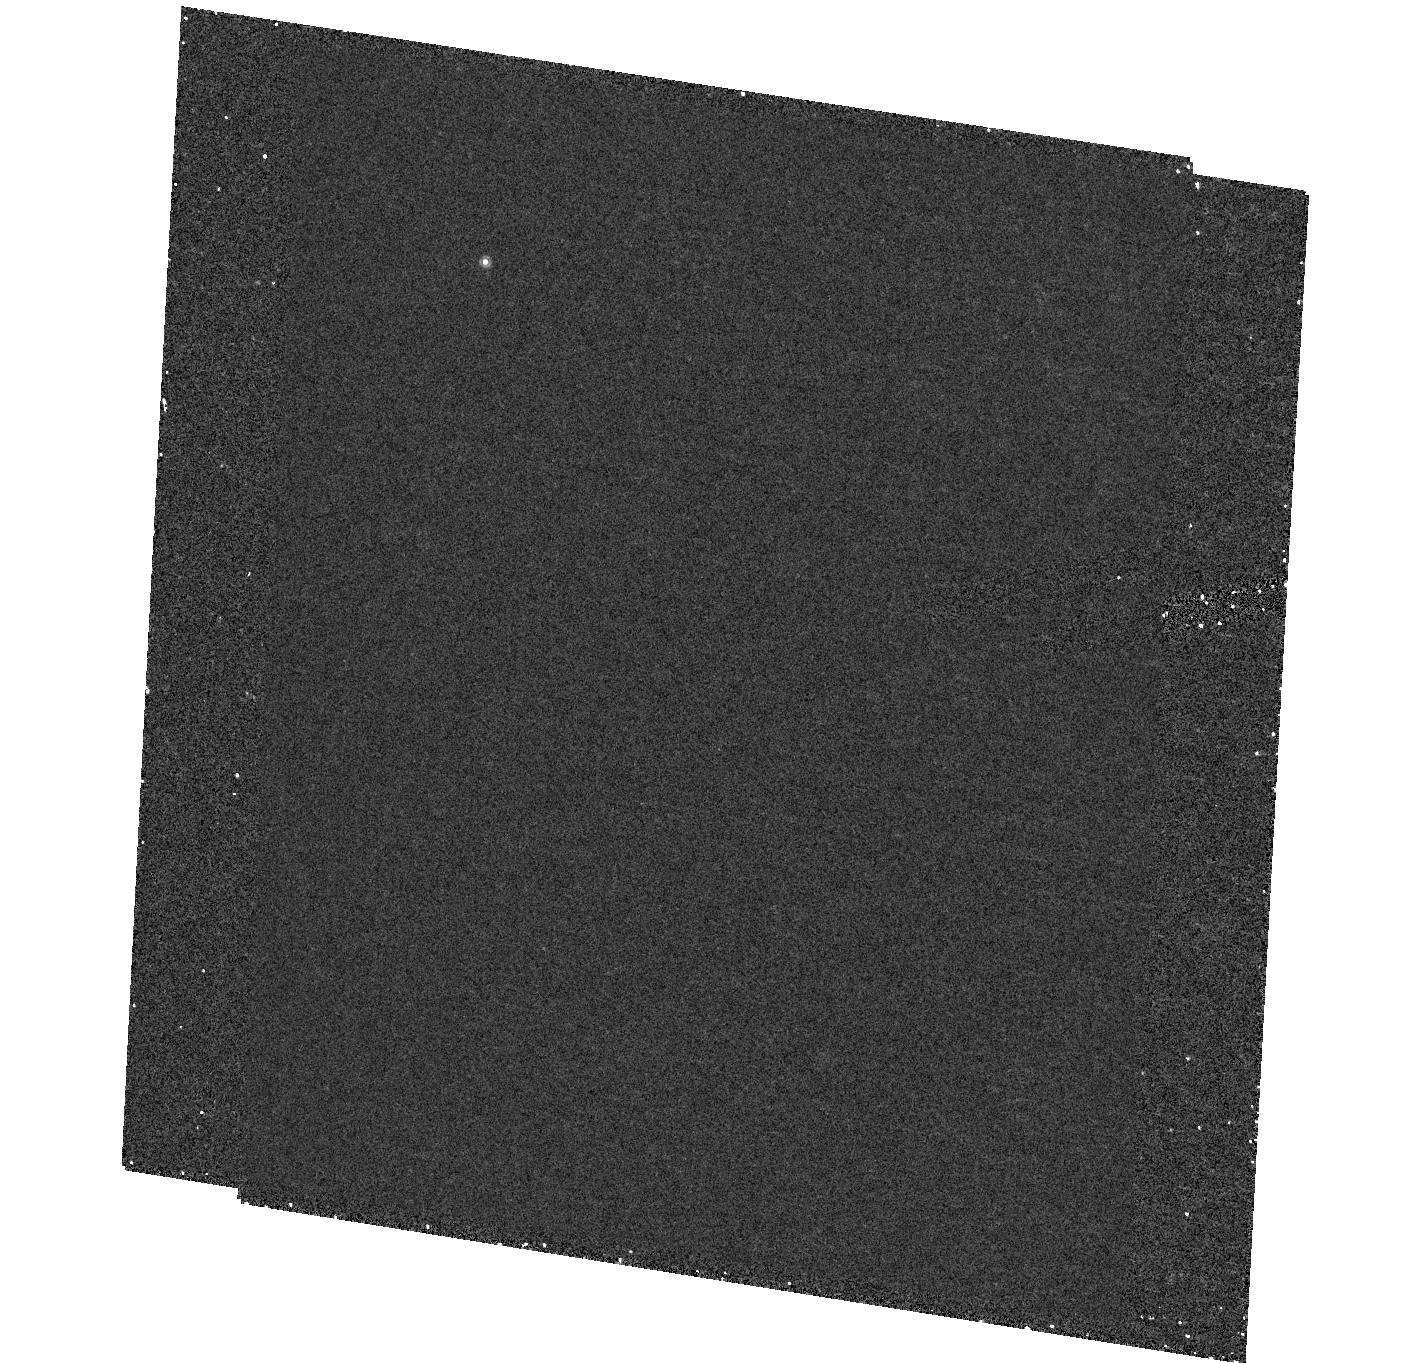
Target: field at RA 327.627°, Dec -5.705°. Instrument: ACS/HRC. Filter: F892N. Exposure: 27 min. Observation ID: hst_9895_17_acs_hrc_f892n_j8n217

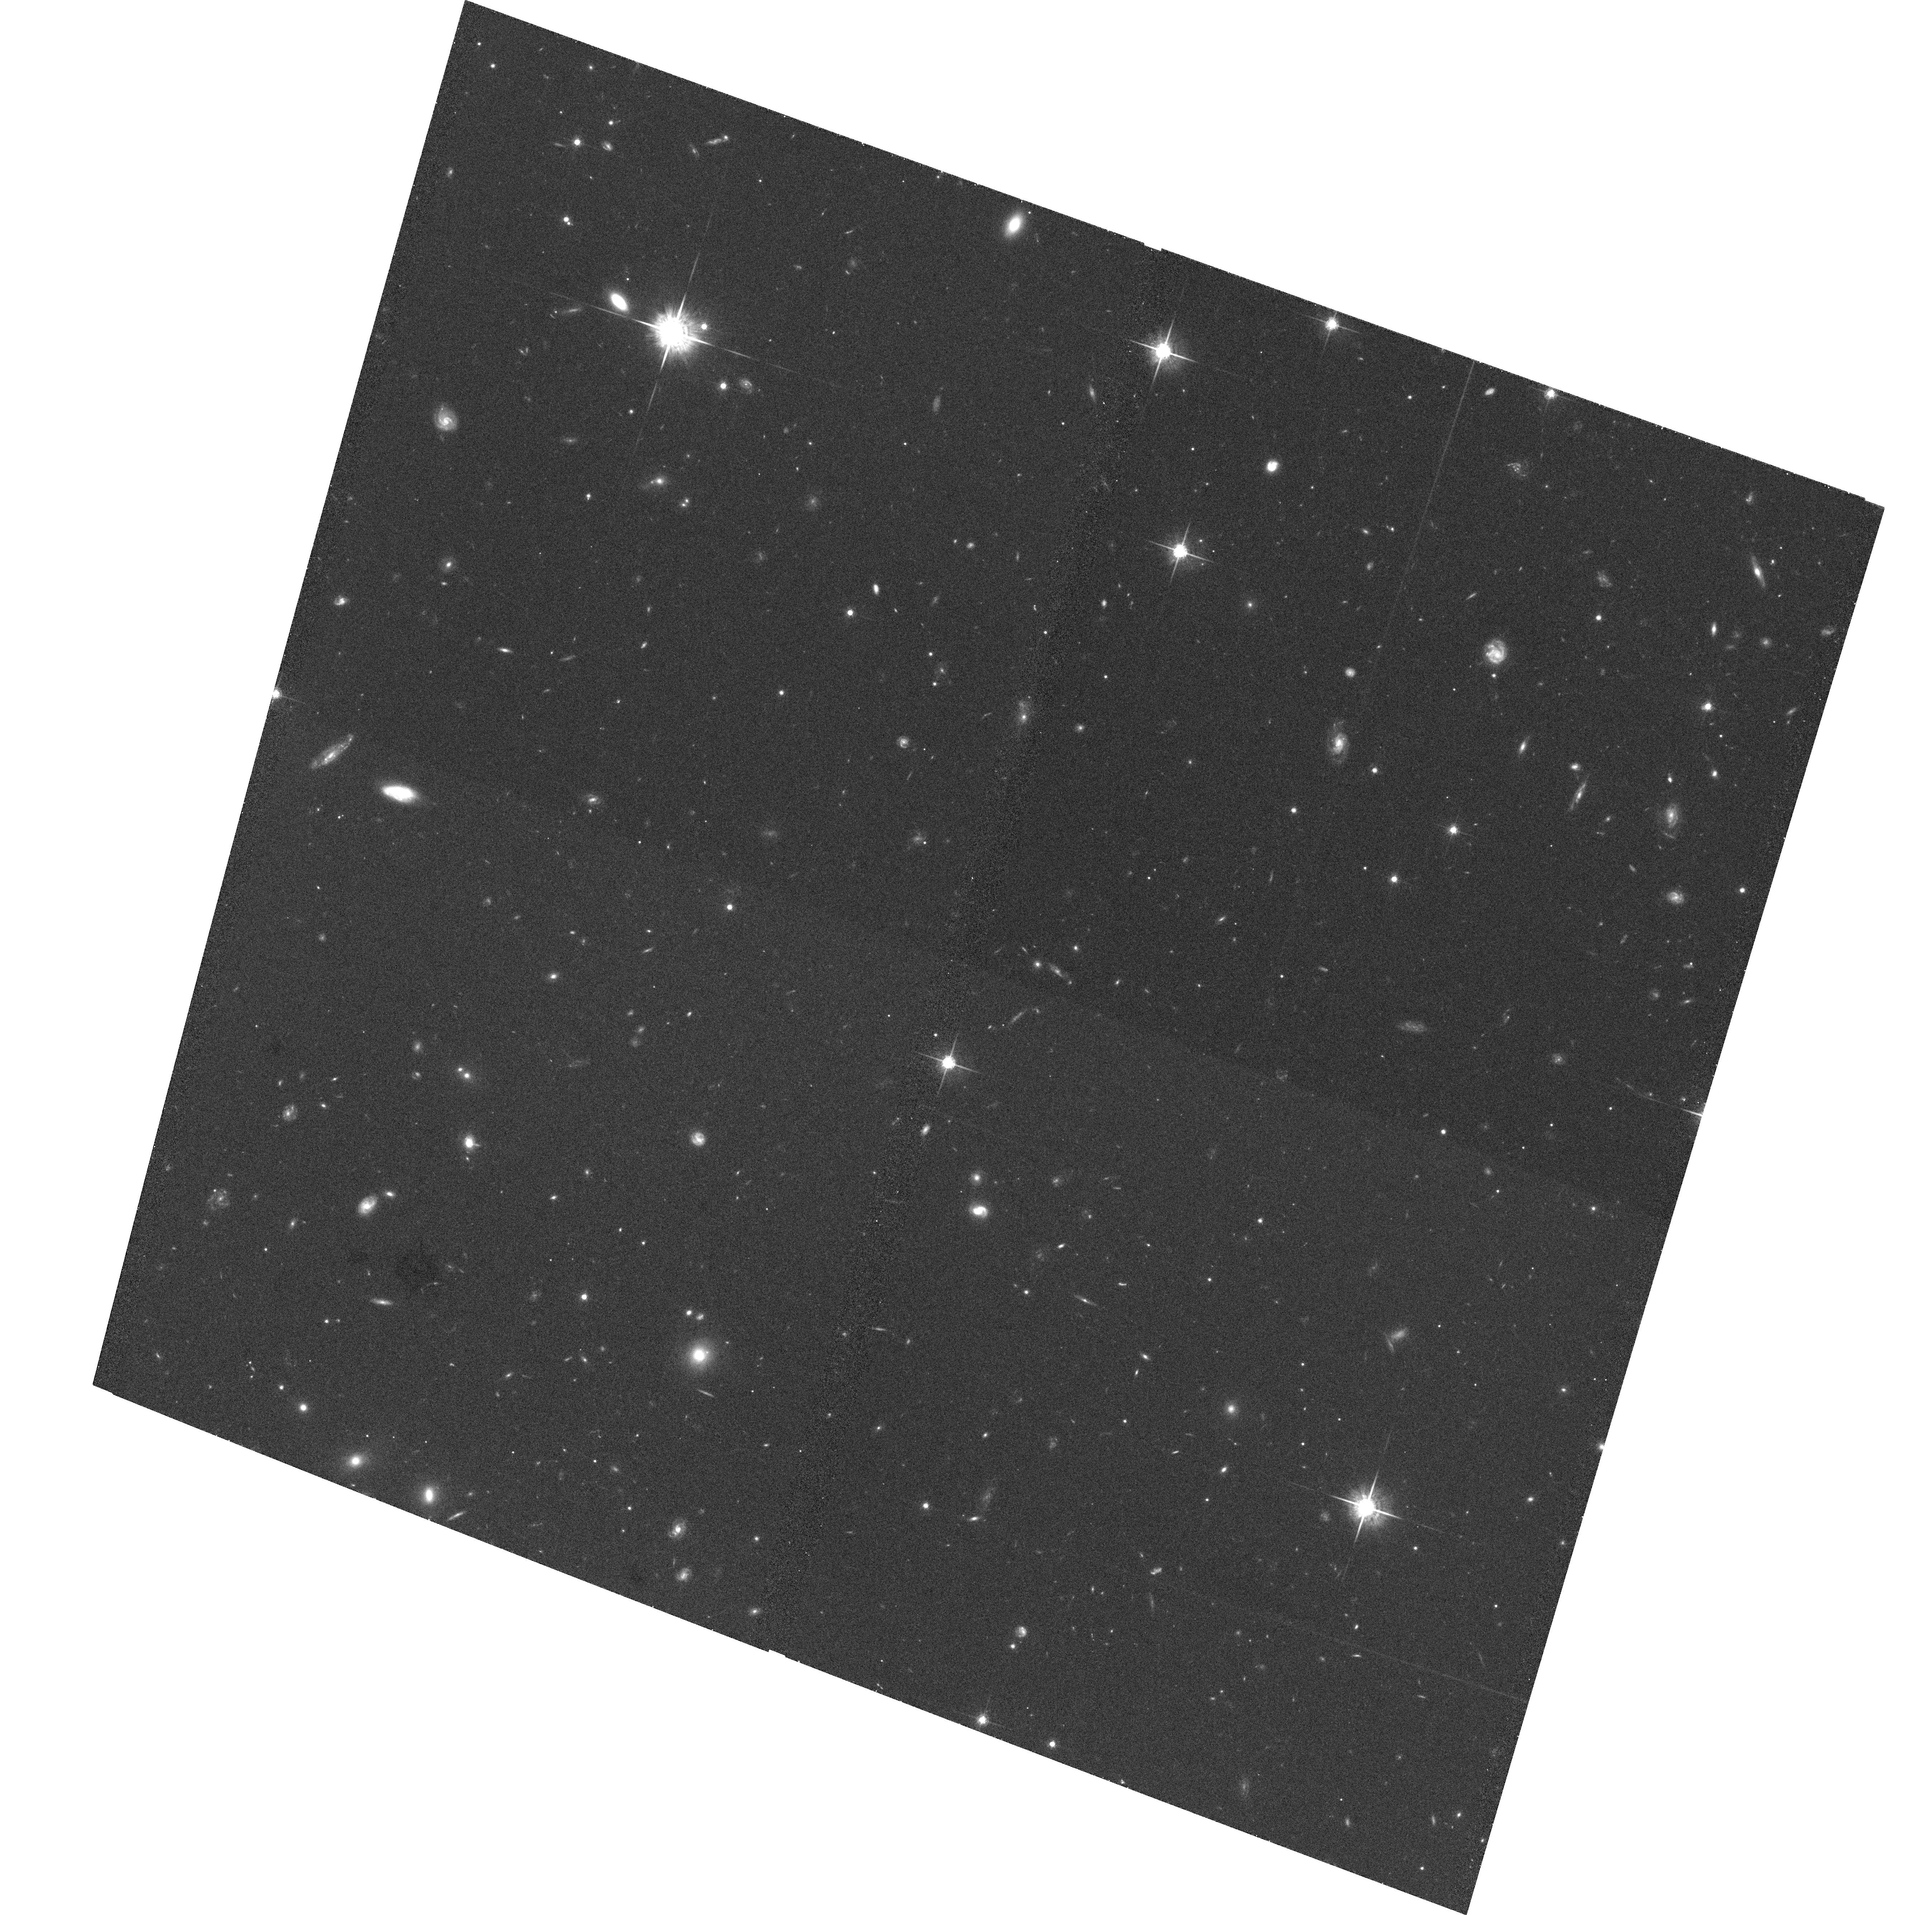
Target: GAL-CLUS-215052-054026. Instrument: ACS/WFC. Filter: F775W. Exposure: 34 min. Observation ID: hst_9895_20_acs_wfc_f775w_j8n220

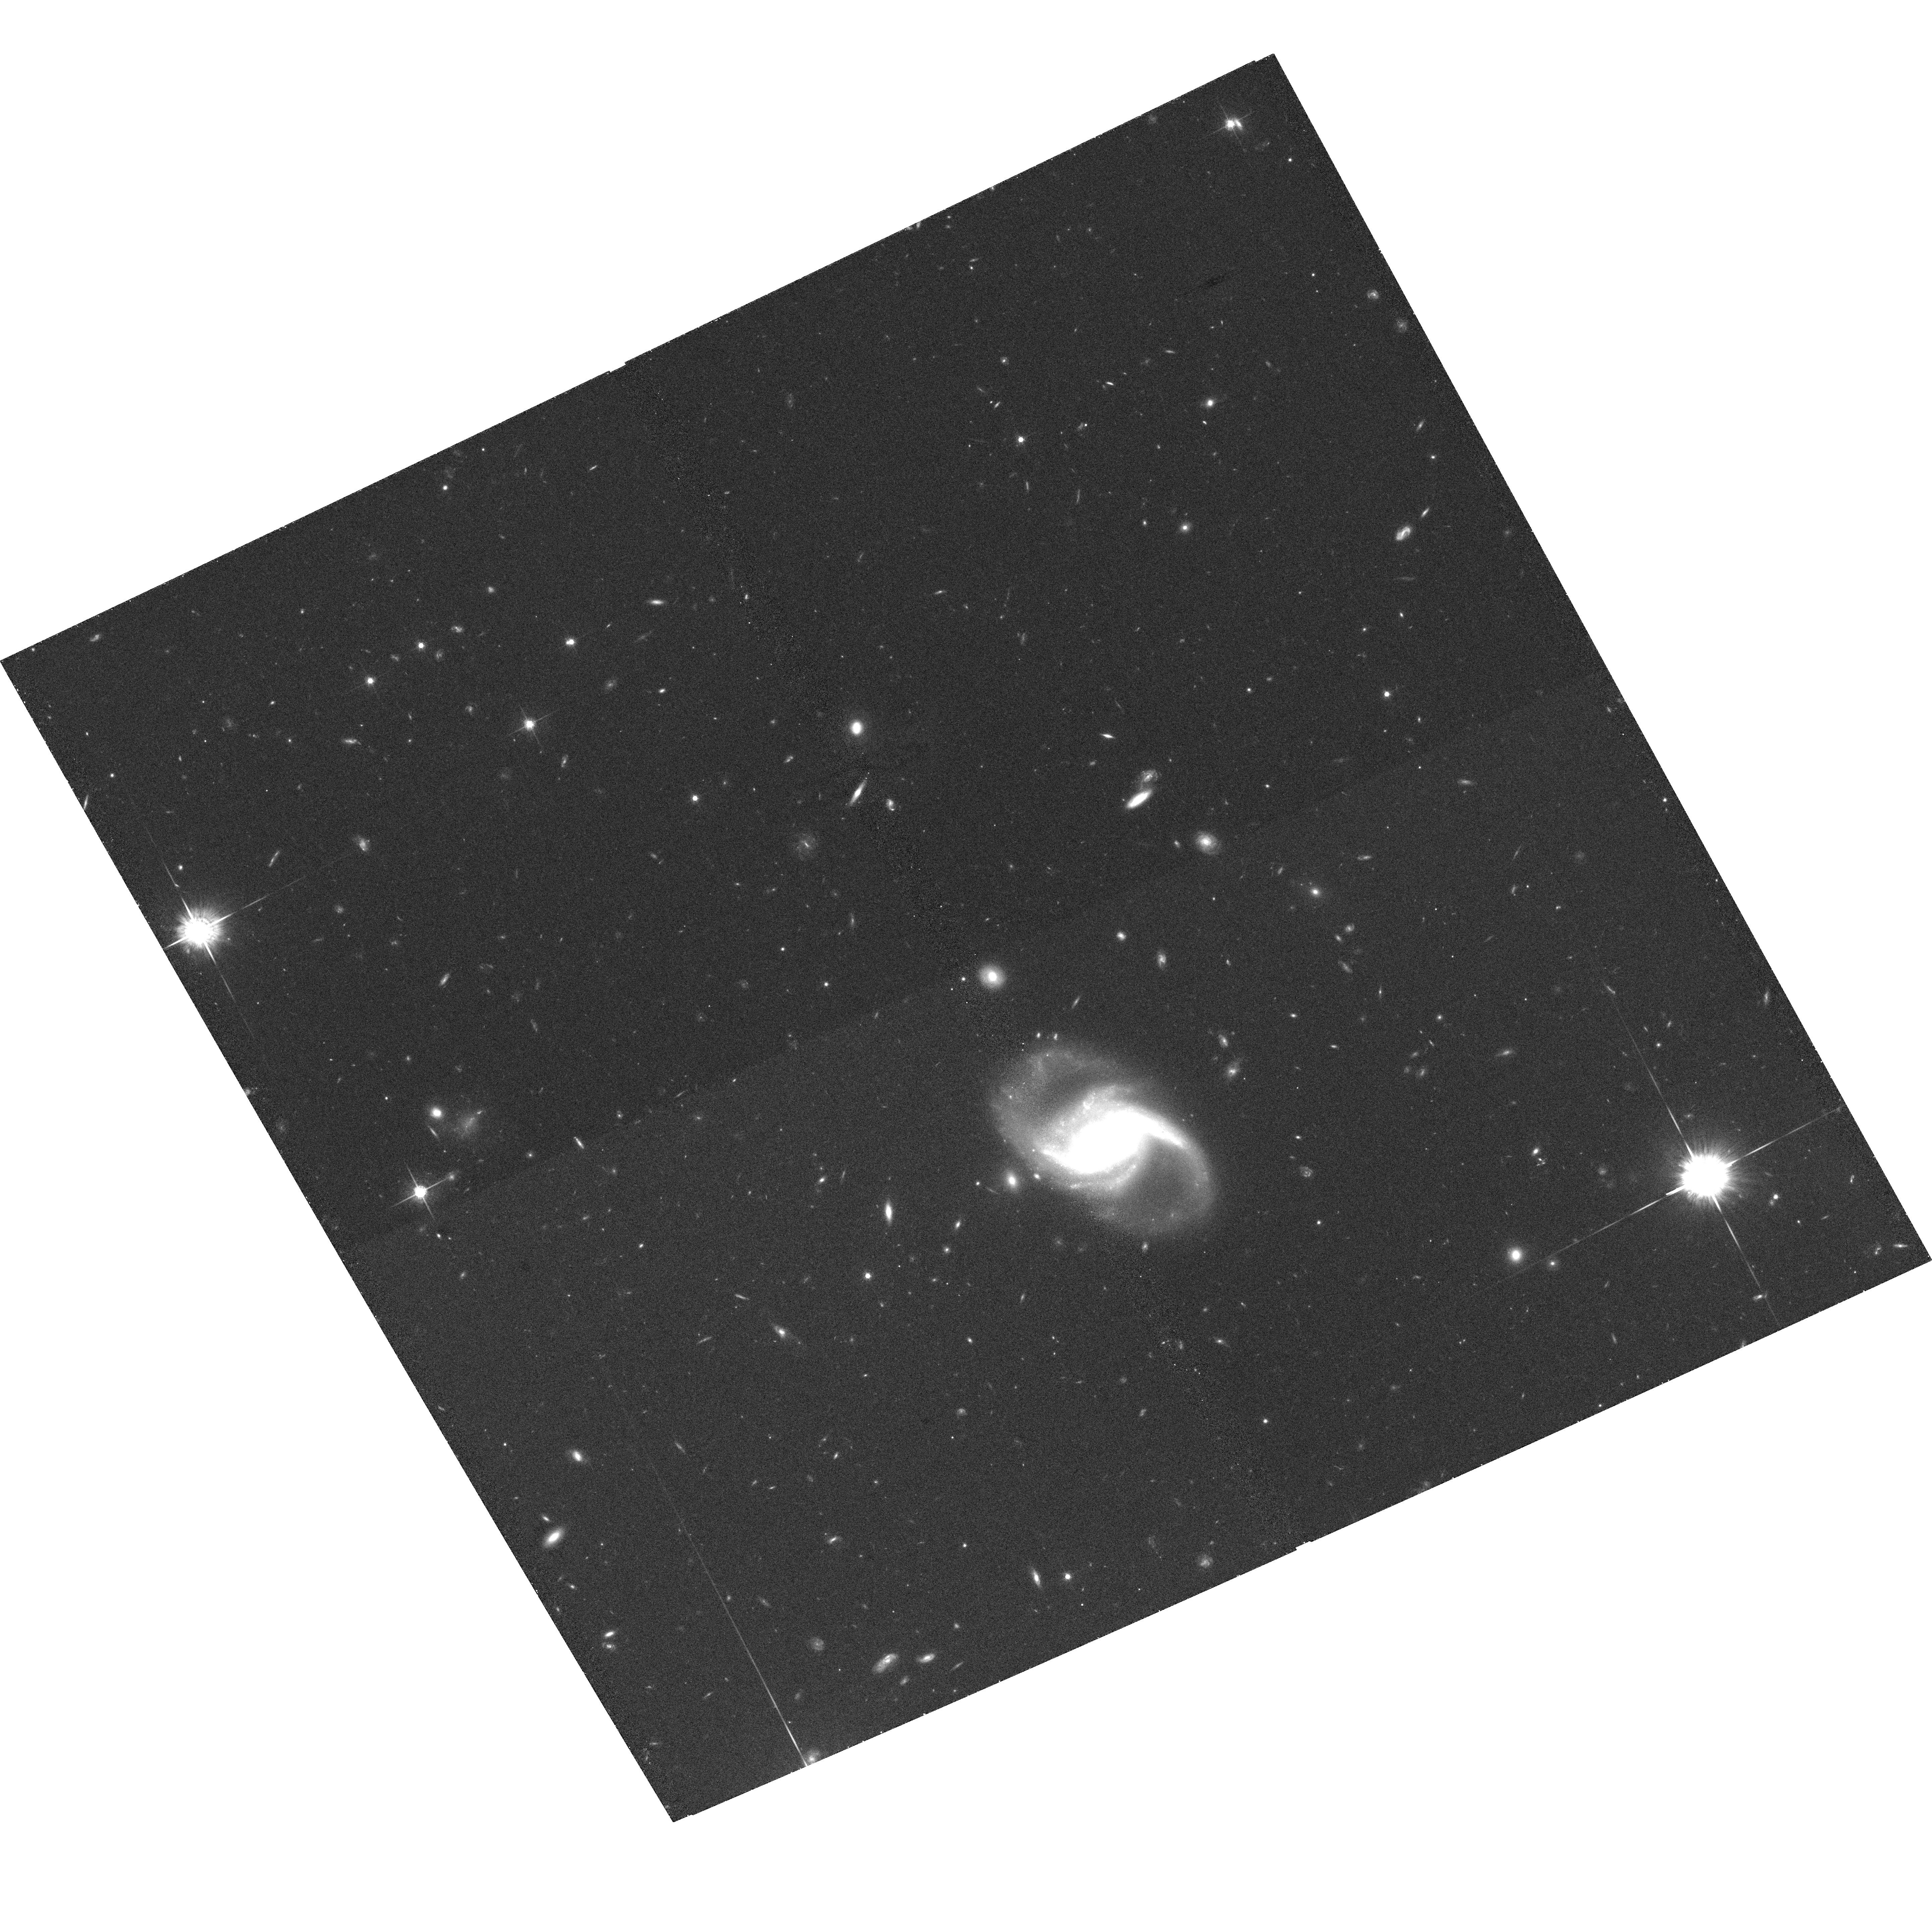
Target: GAL-CLUS-144932+090506. Instrument: ACS/WFC. Filter: F775W. Exposure: 34 min. Observation ID: hst_9895_11_acs_wfc_f775w_j8n211

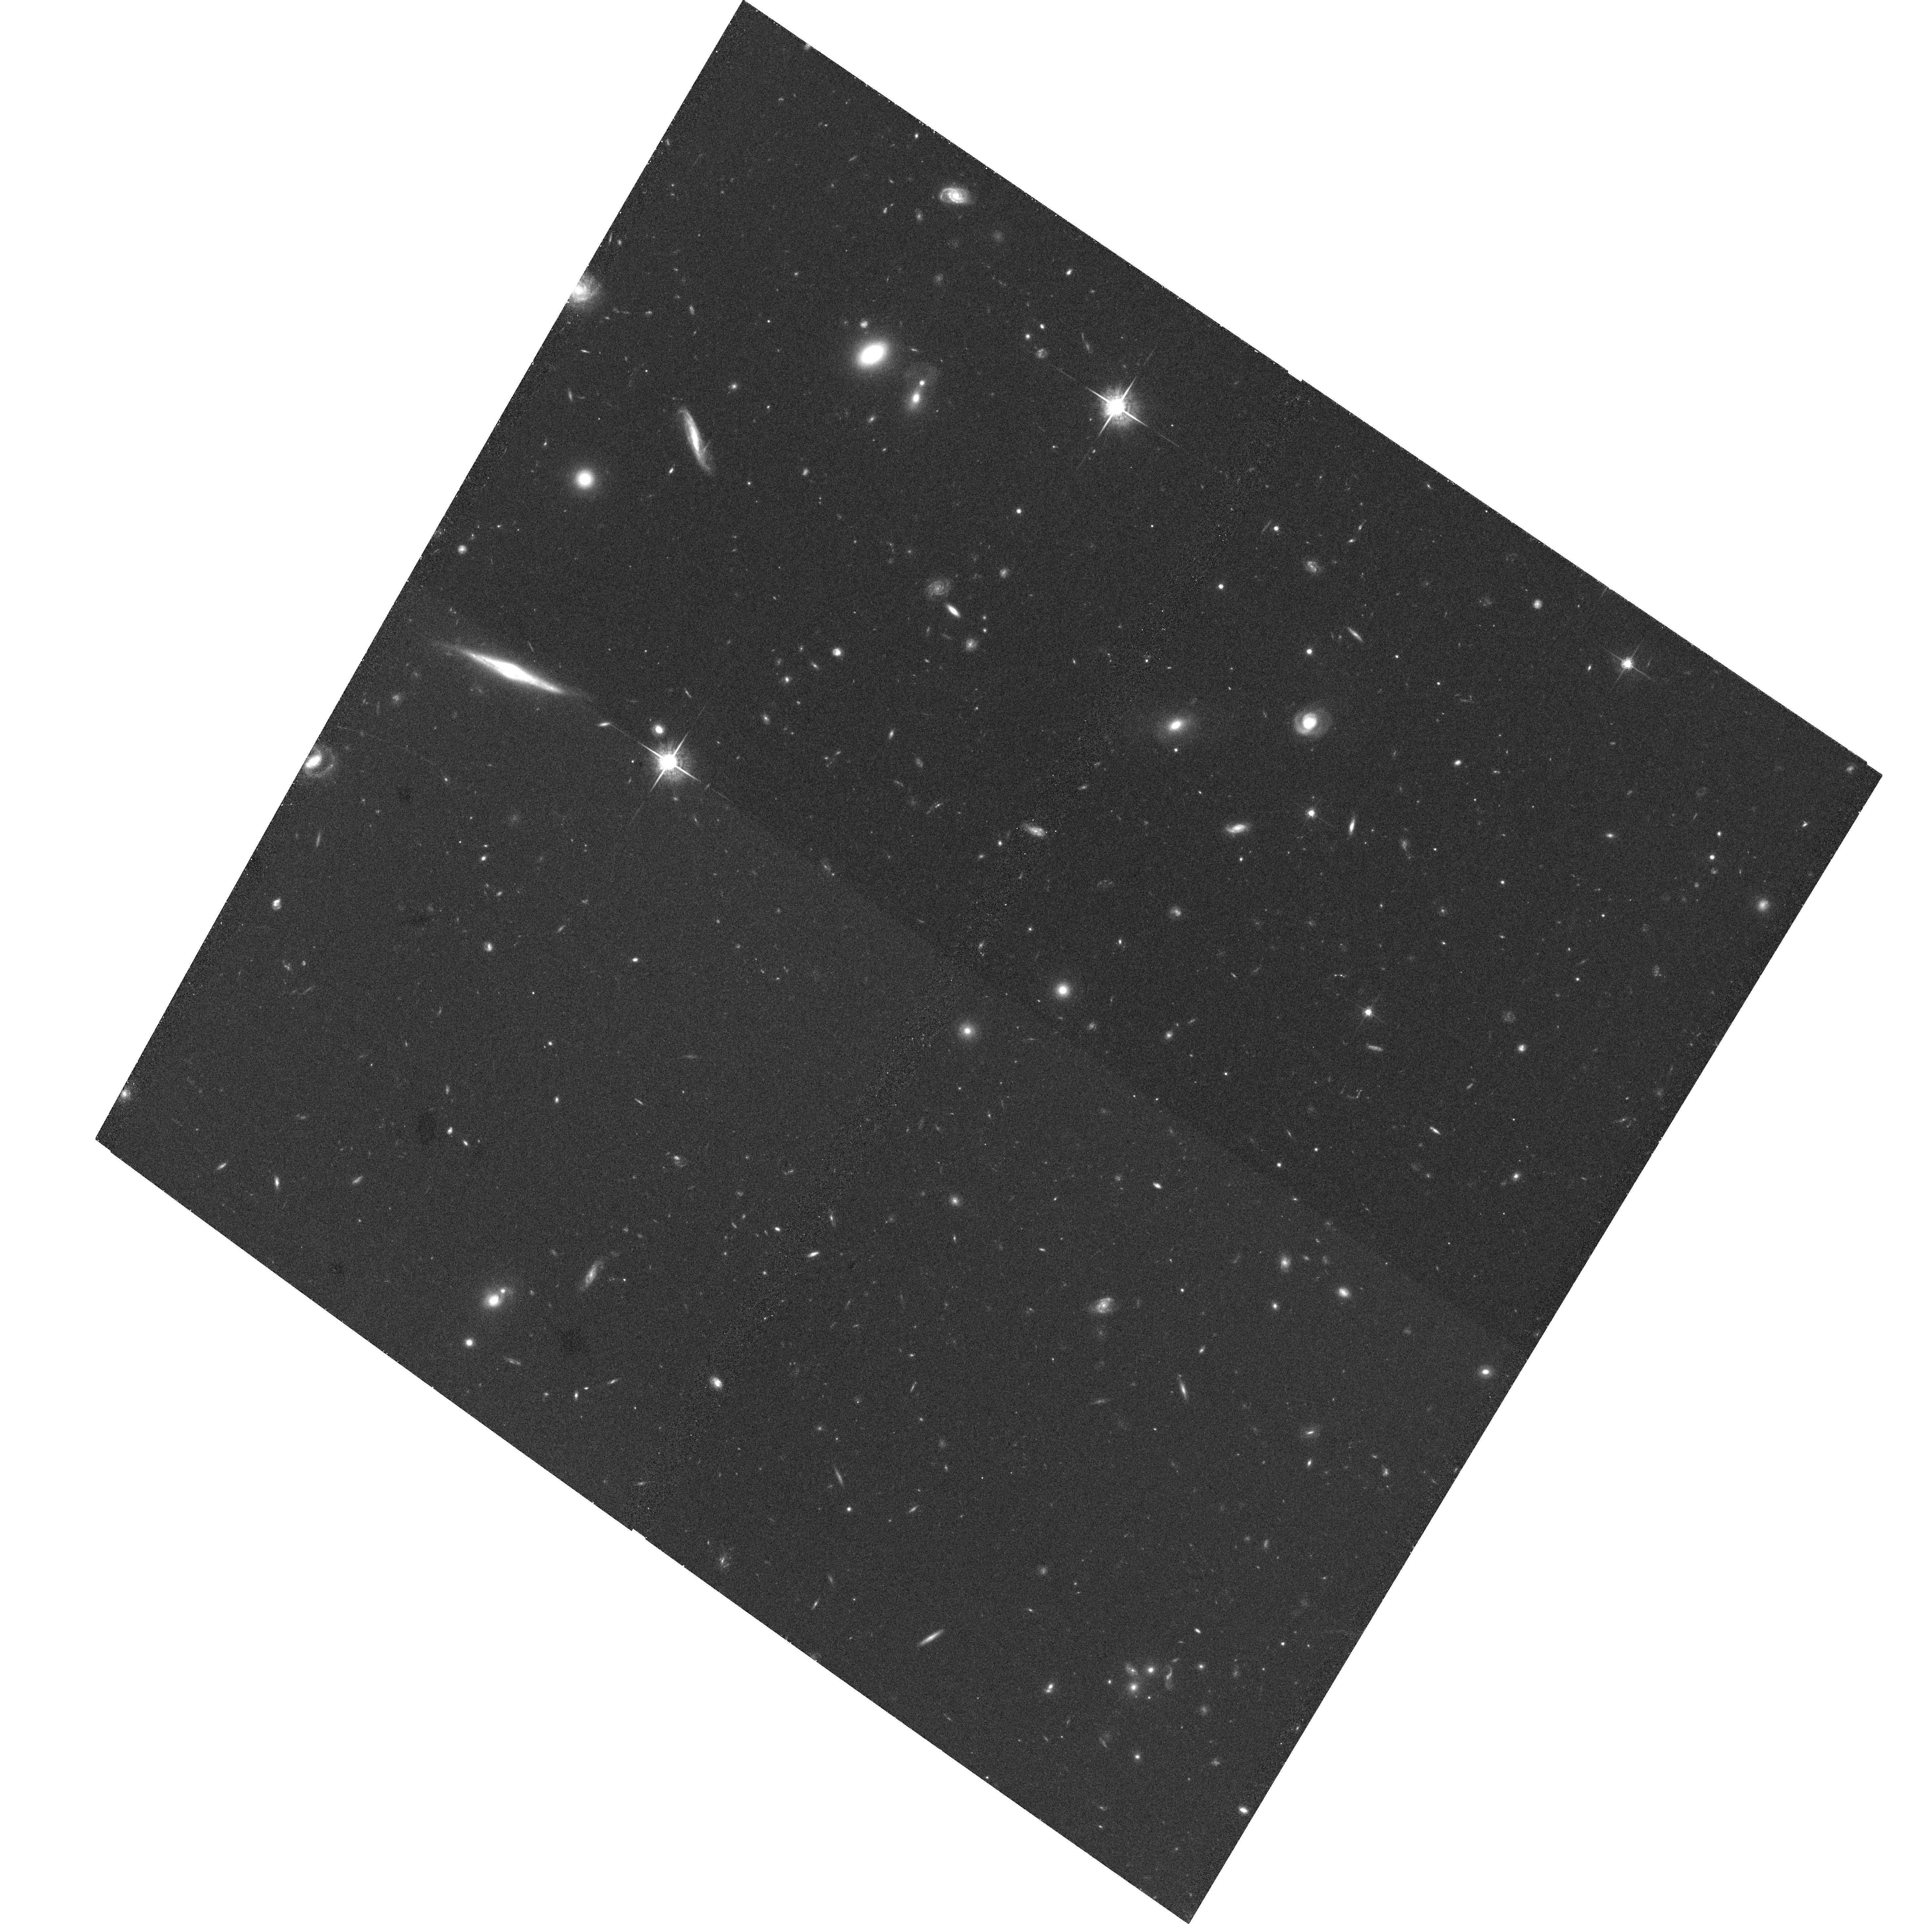
Target: GAL-CLUS-022559+005437. Instrument: ACS/WFC. Filter: F775W. Exposure: 34 min. Observation ID: hst_9895_04_acs_wfc_f775w_j8n204

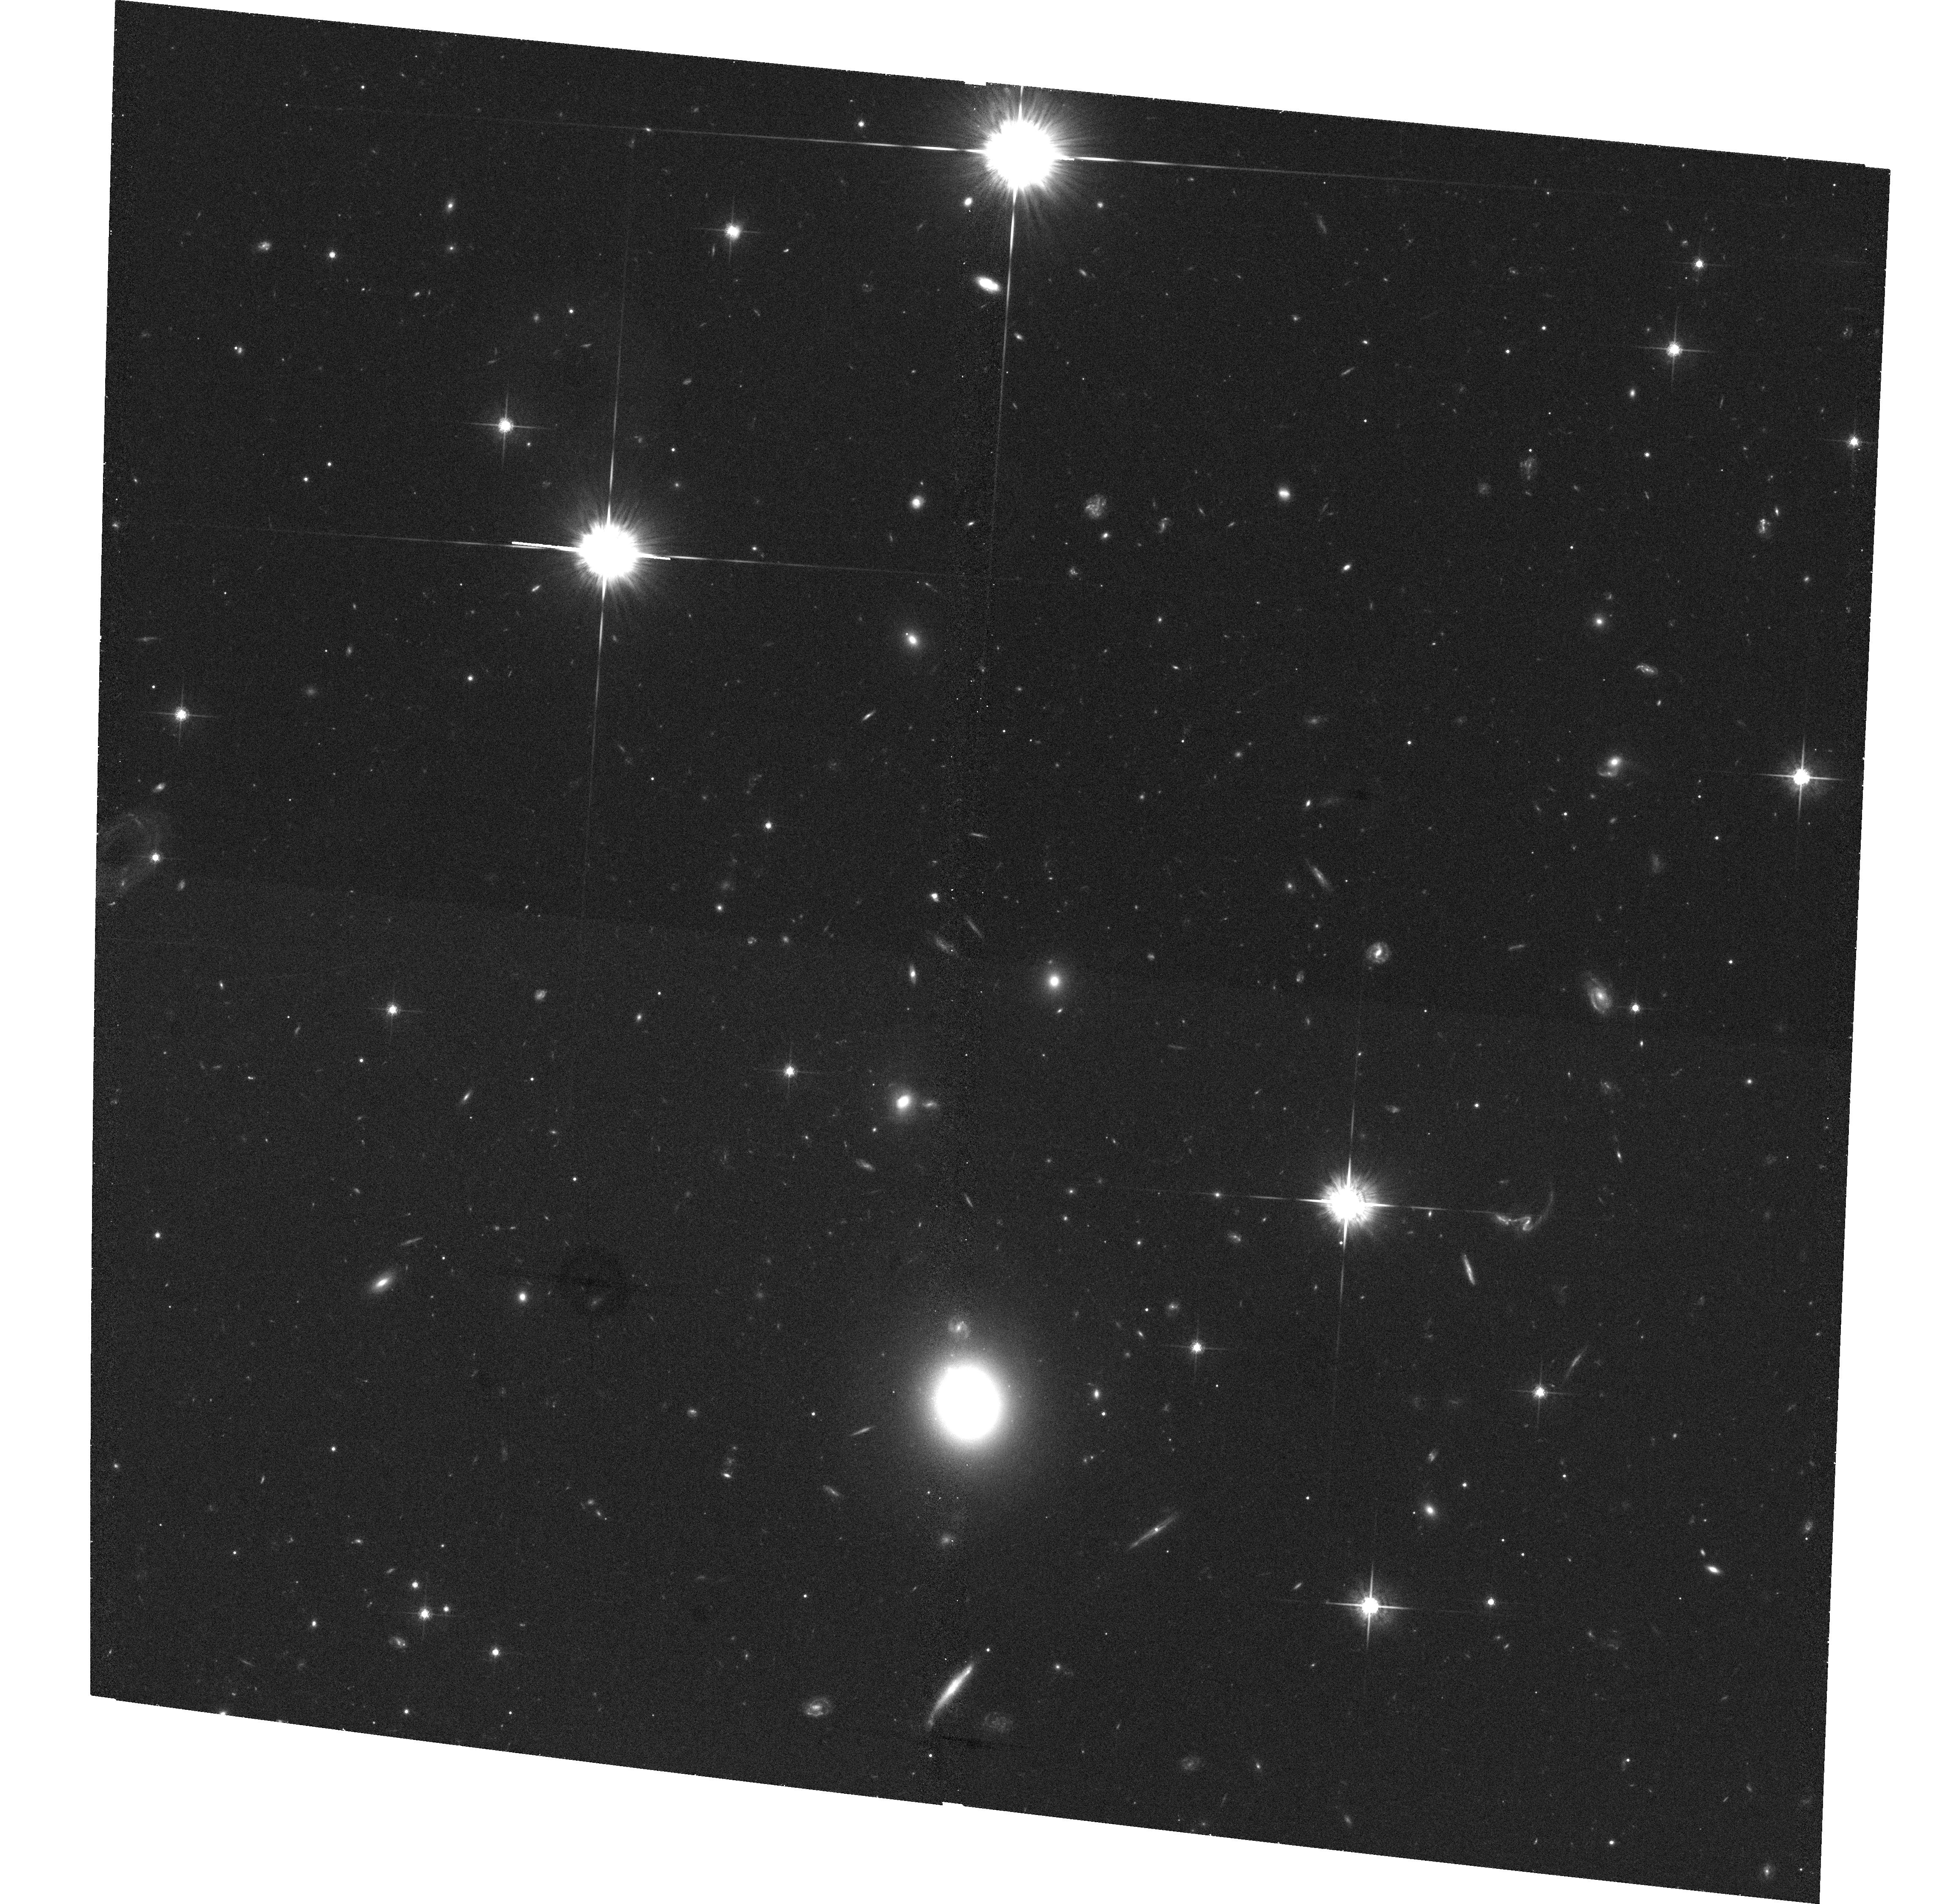
Target: GAL-CLUS-215023-055005. Instrument: ACS/WFC. Filter: F775W. Exposure: 34 min. Observation ID: hst_9895_16_acs_wfc_f775w_j8n216

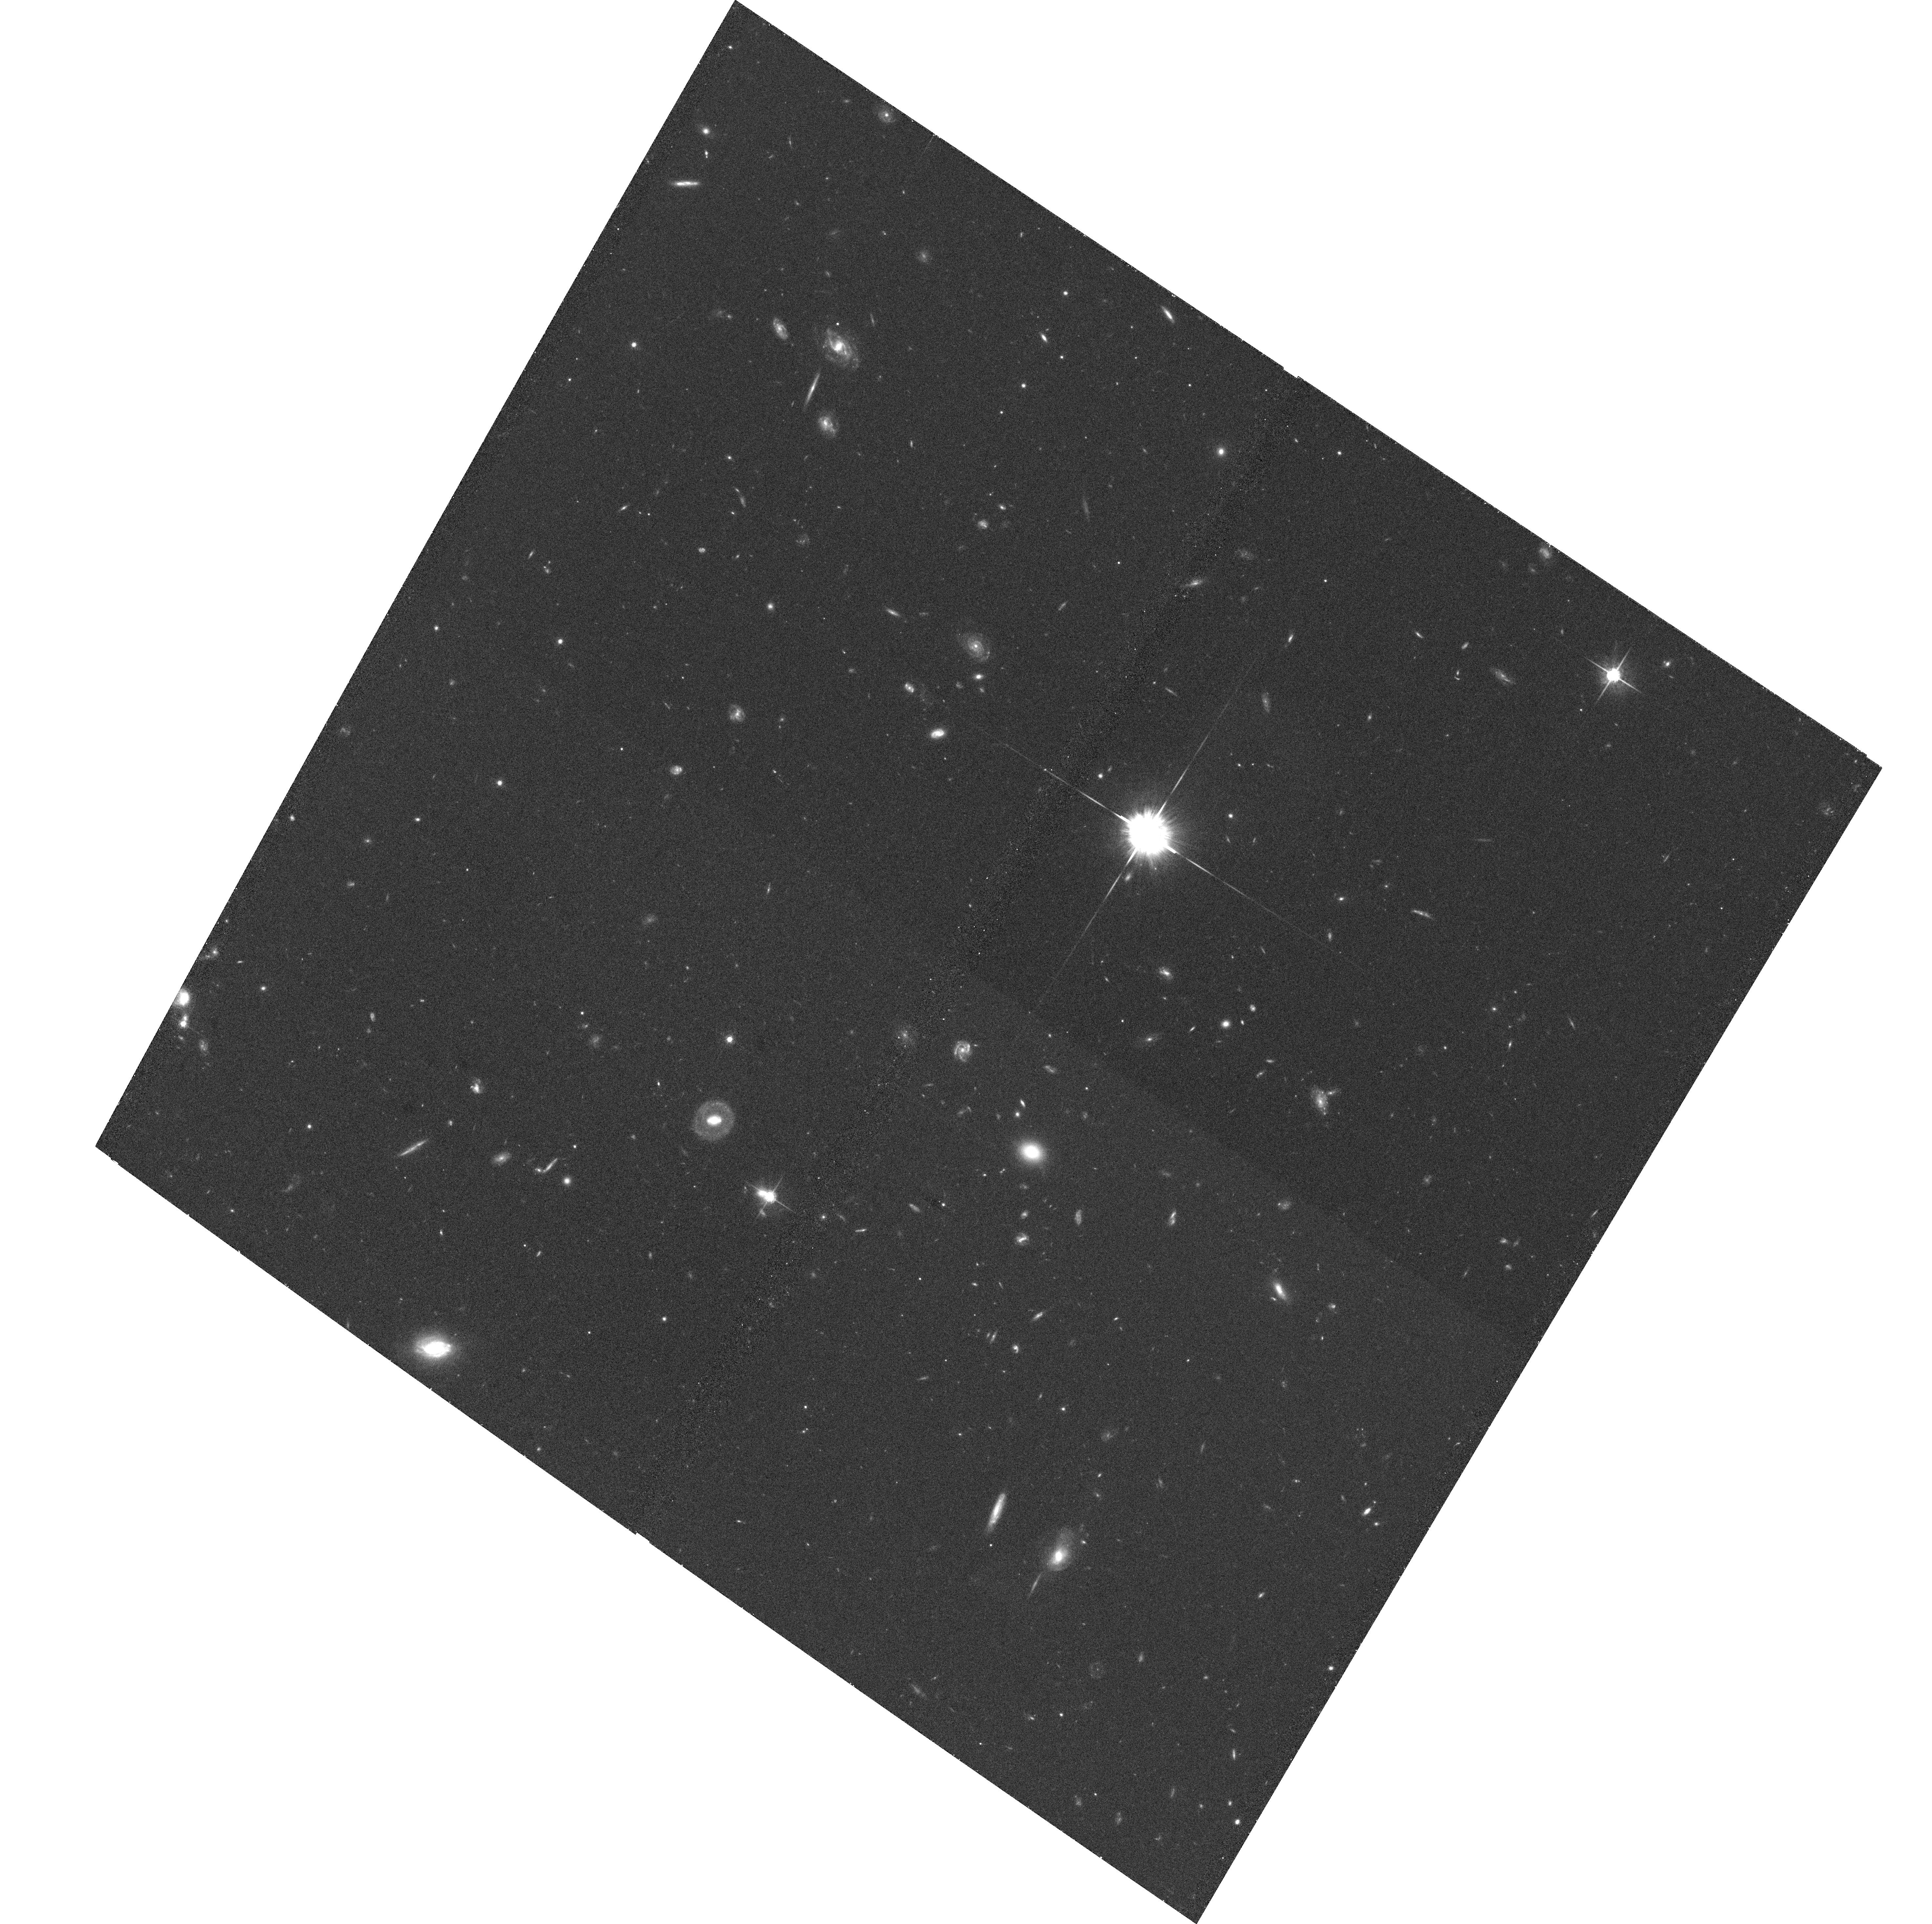
Target: GAL-CLUS-022631+001321. Instrument: ACS/WFC. Filter: F775W. Exposure: 34 min. Observation ID: hst_9895_05_acs_wfc_f775w_j8n205

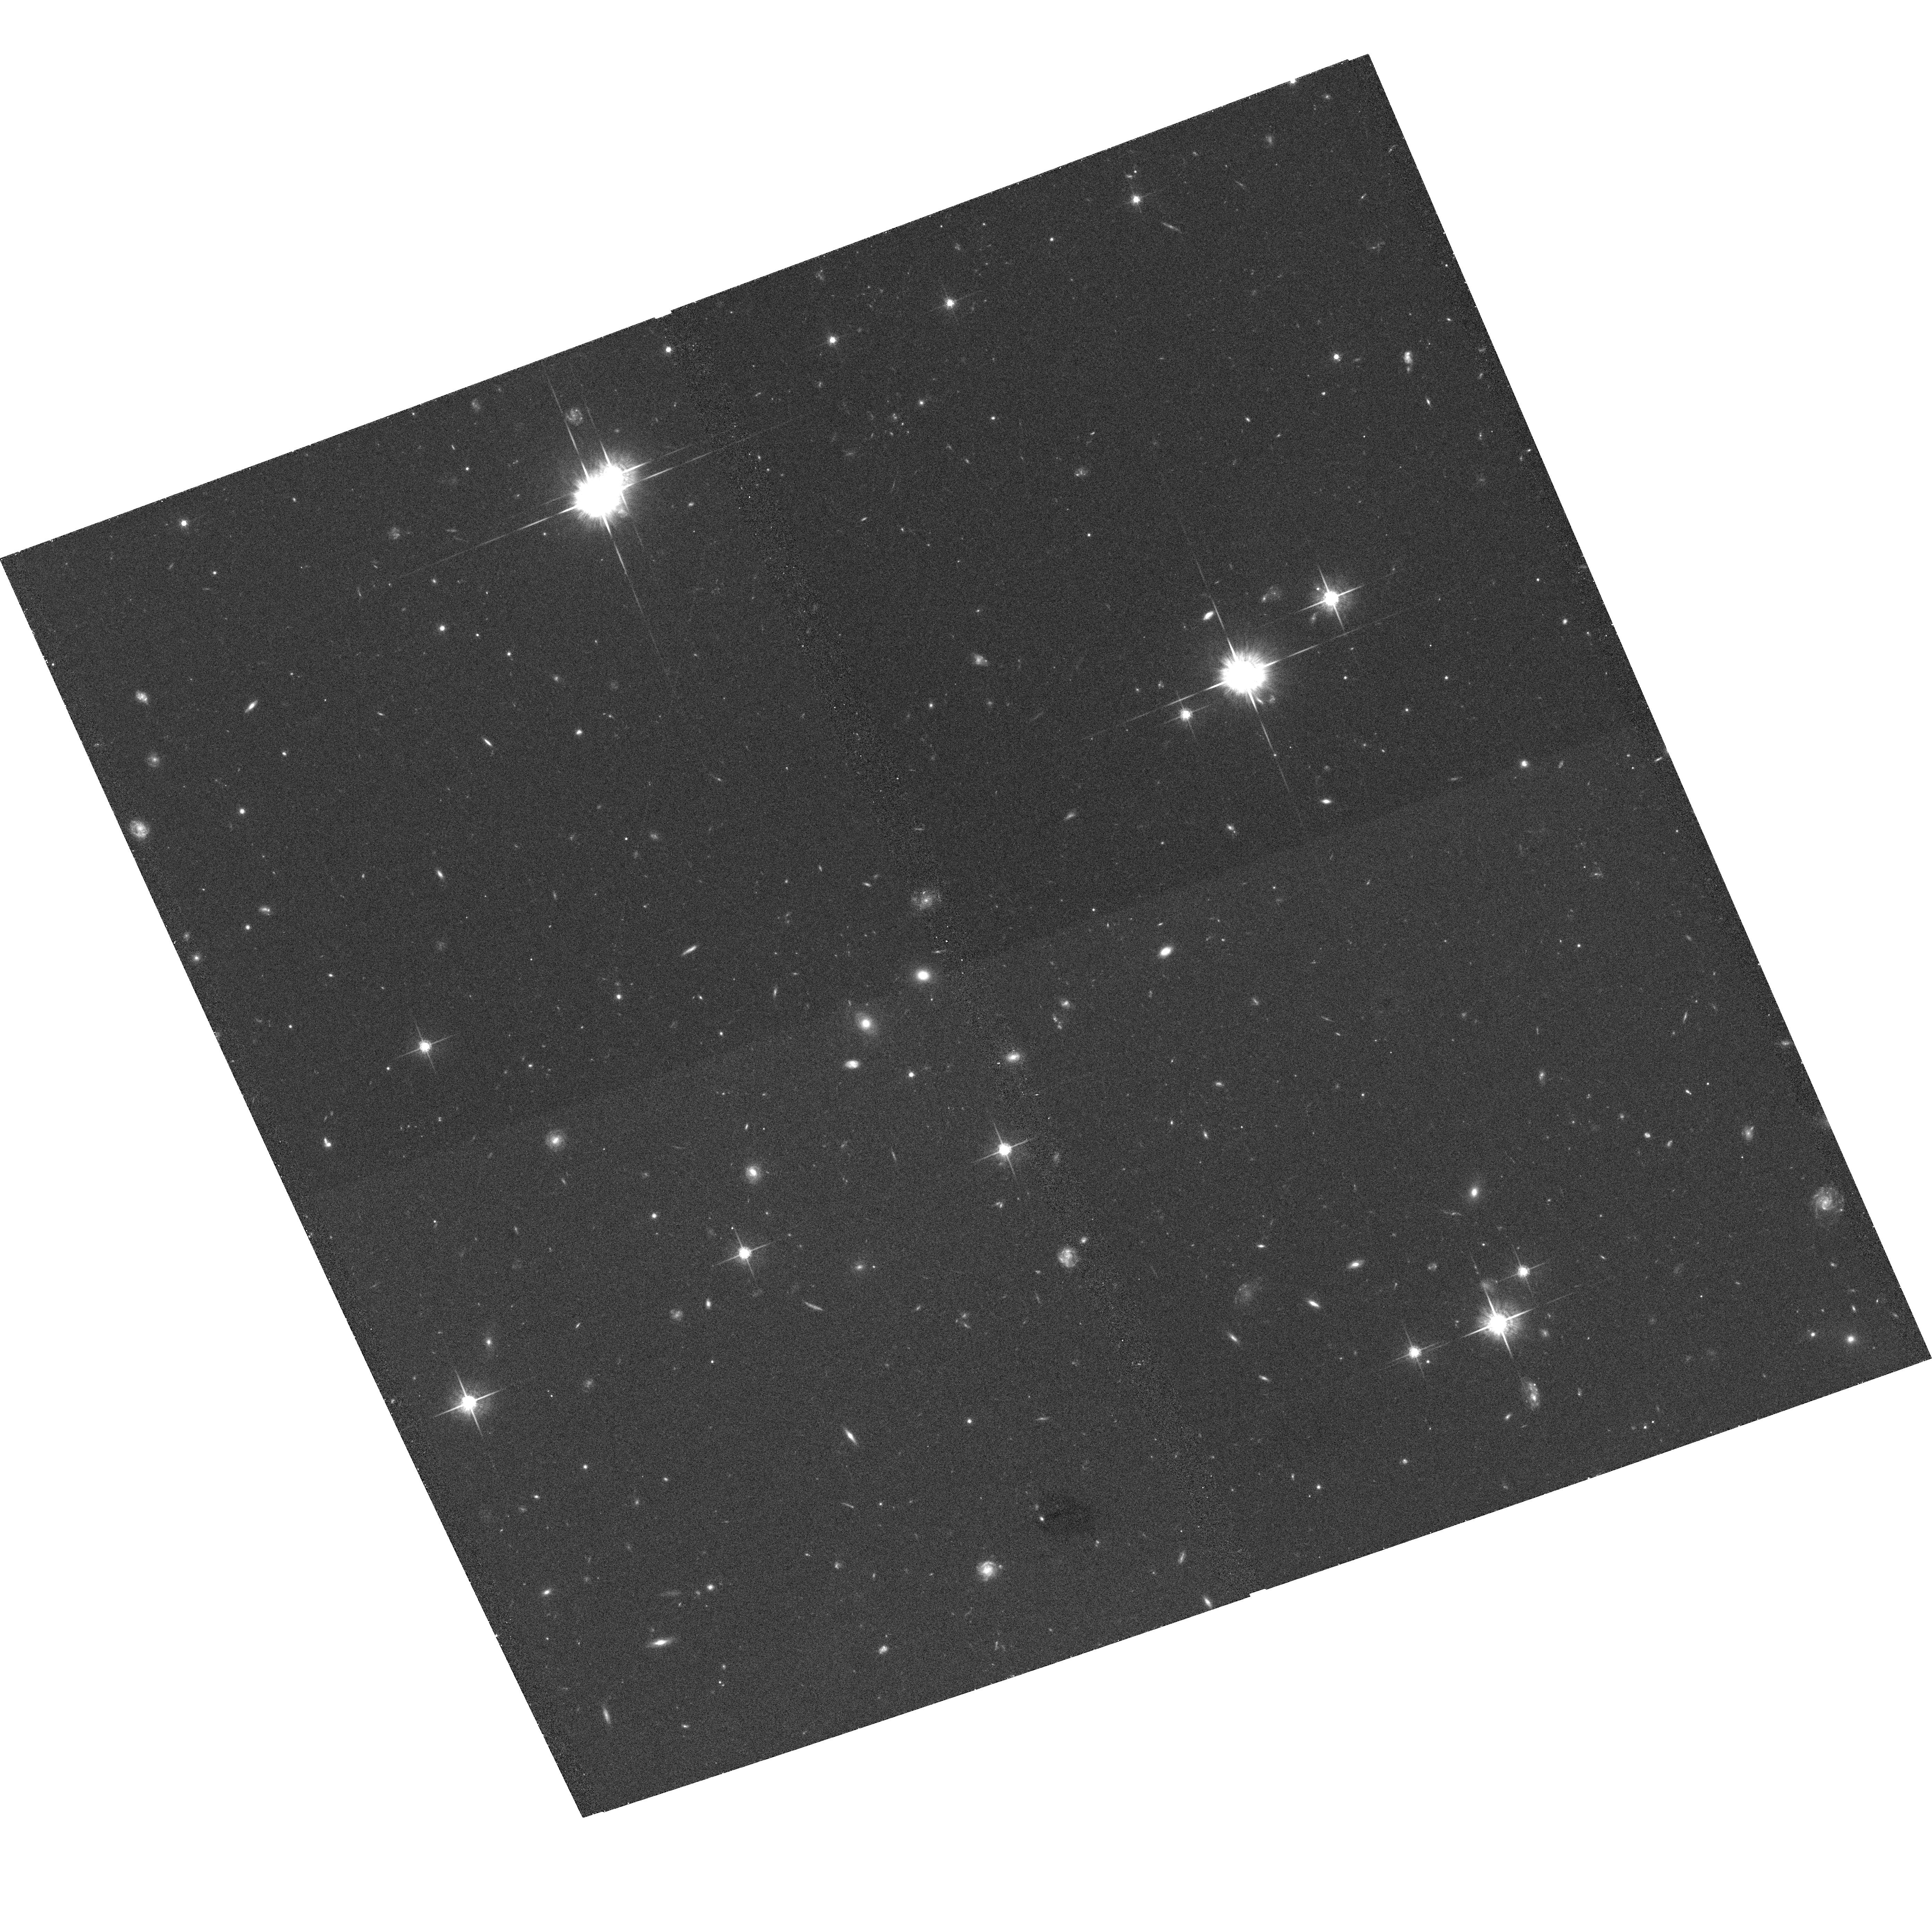
Target: GAL-CLUS-145023+090121. Instrument: ACS/WFC. Filter: F775W. Exposure: 34 min. Observation ID: hst_9895_15_acs_wfc_f775w_j8n215

The Role of Groups in the Evolution of Galaxies at Intermediate Redshifts (PI: Mulchaey, John S.)

Groups are the most common environment experienced by galaxies, yet they remain the least studied. The tidal fields and dynamical friction encountered by galaxies in groups probably holds the key to understanding the role of environment in driving the evolution of galaxies since z ~ 1. To study the evolution of galaxies in the group environment, we propose the first unbiased HST study of groups at moderate redshifts. Unlike previous HST group samples, that relied on radio or X-ray properties, our kinematically selected sample is drawn from a large redshift survey and is not biased towards unusually dense groups. HST imaging is essential to determine the morphology of galaxies in these systems and contrast this with the properties of galaxies in denser and more evolved groups and rich clusters at these epochs. HST data are also required to adequately compare the properties of groups at intermediate redshifts with local group samples derived from the 2df and Sloan surveys. We will combine the HST images with deep ground-based observations to study how morphologies and stellar populations of galaxies in groups have evolved in time. These observations are key to understanding the decline in the volume averaged star formation rate in the universe.